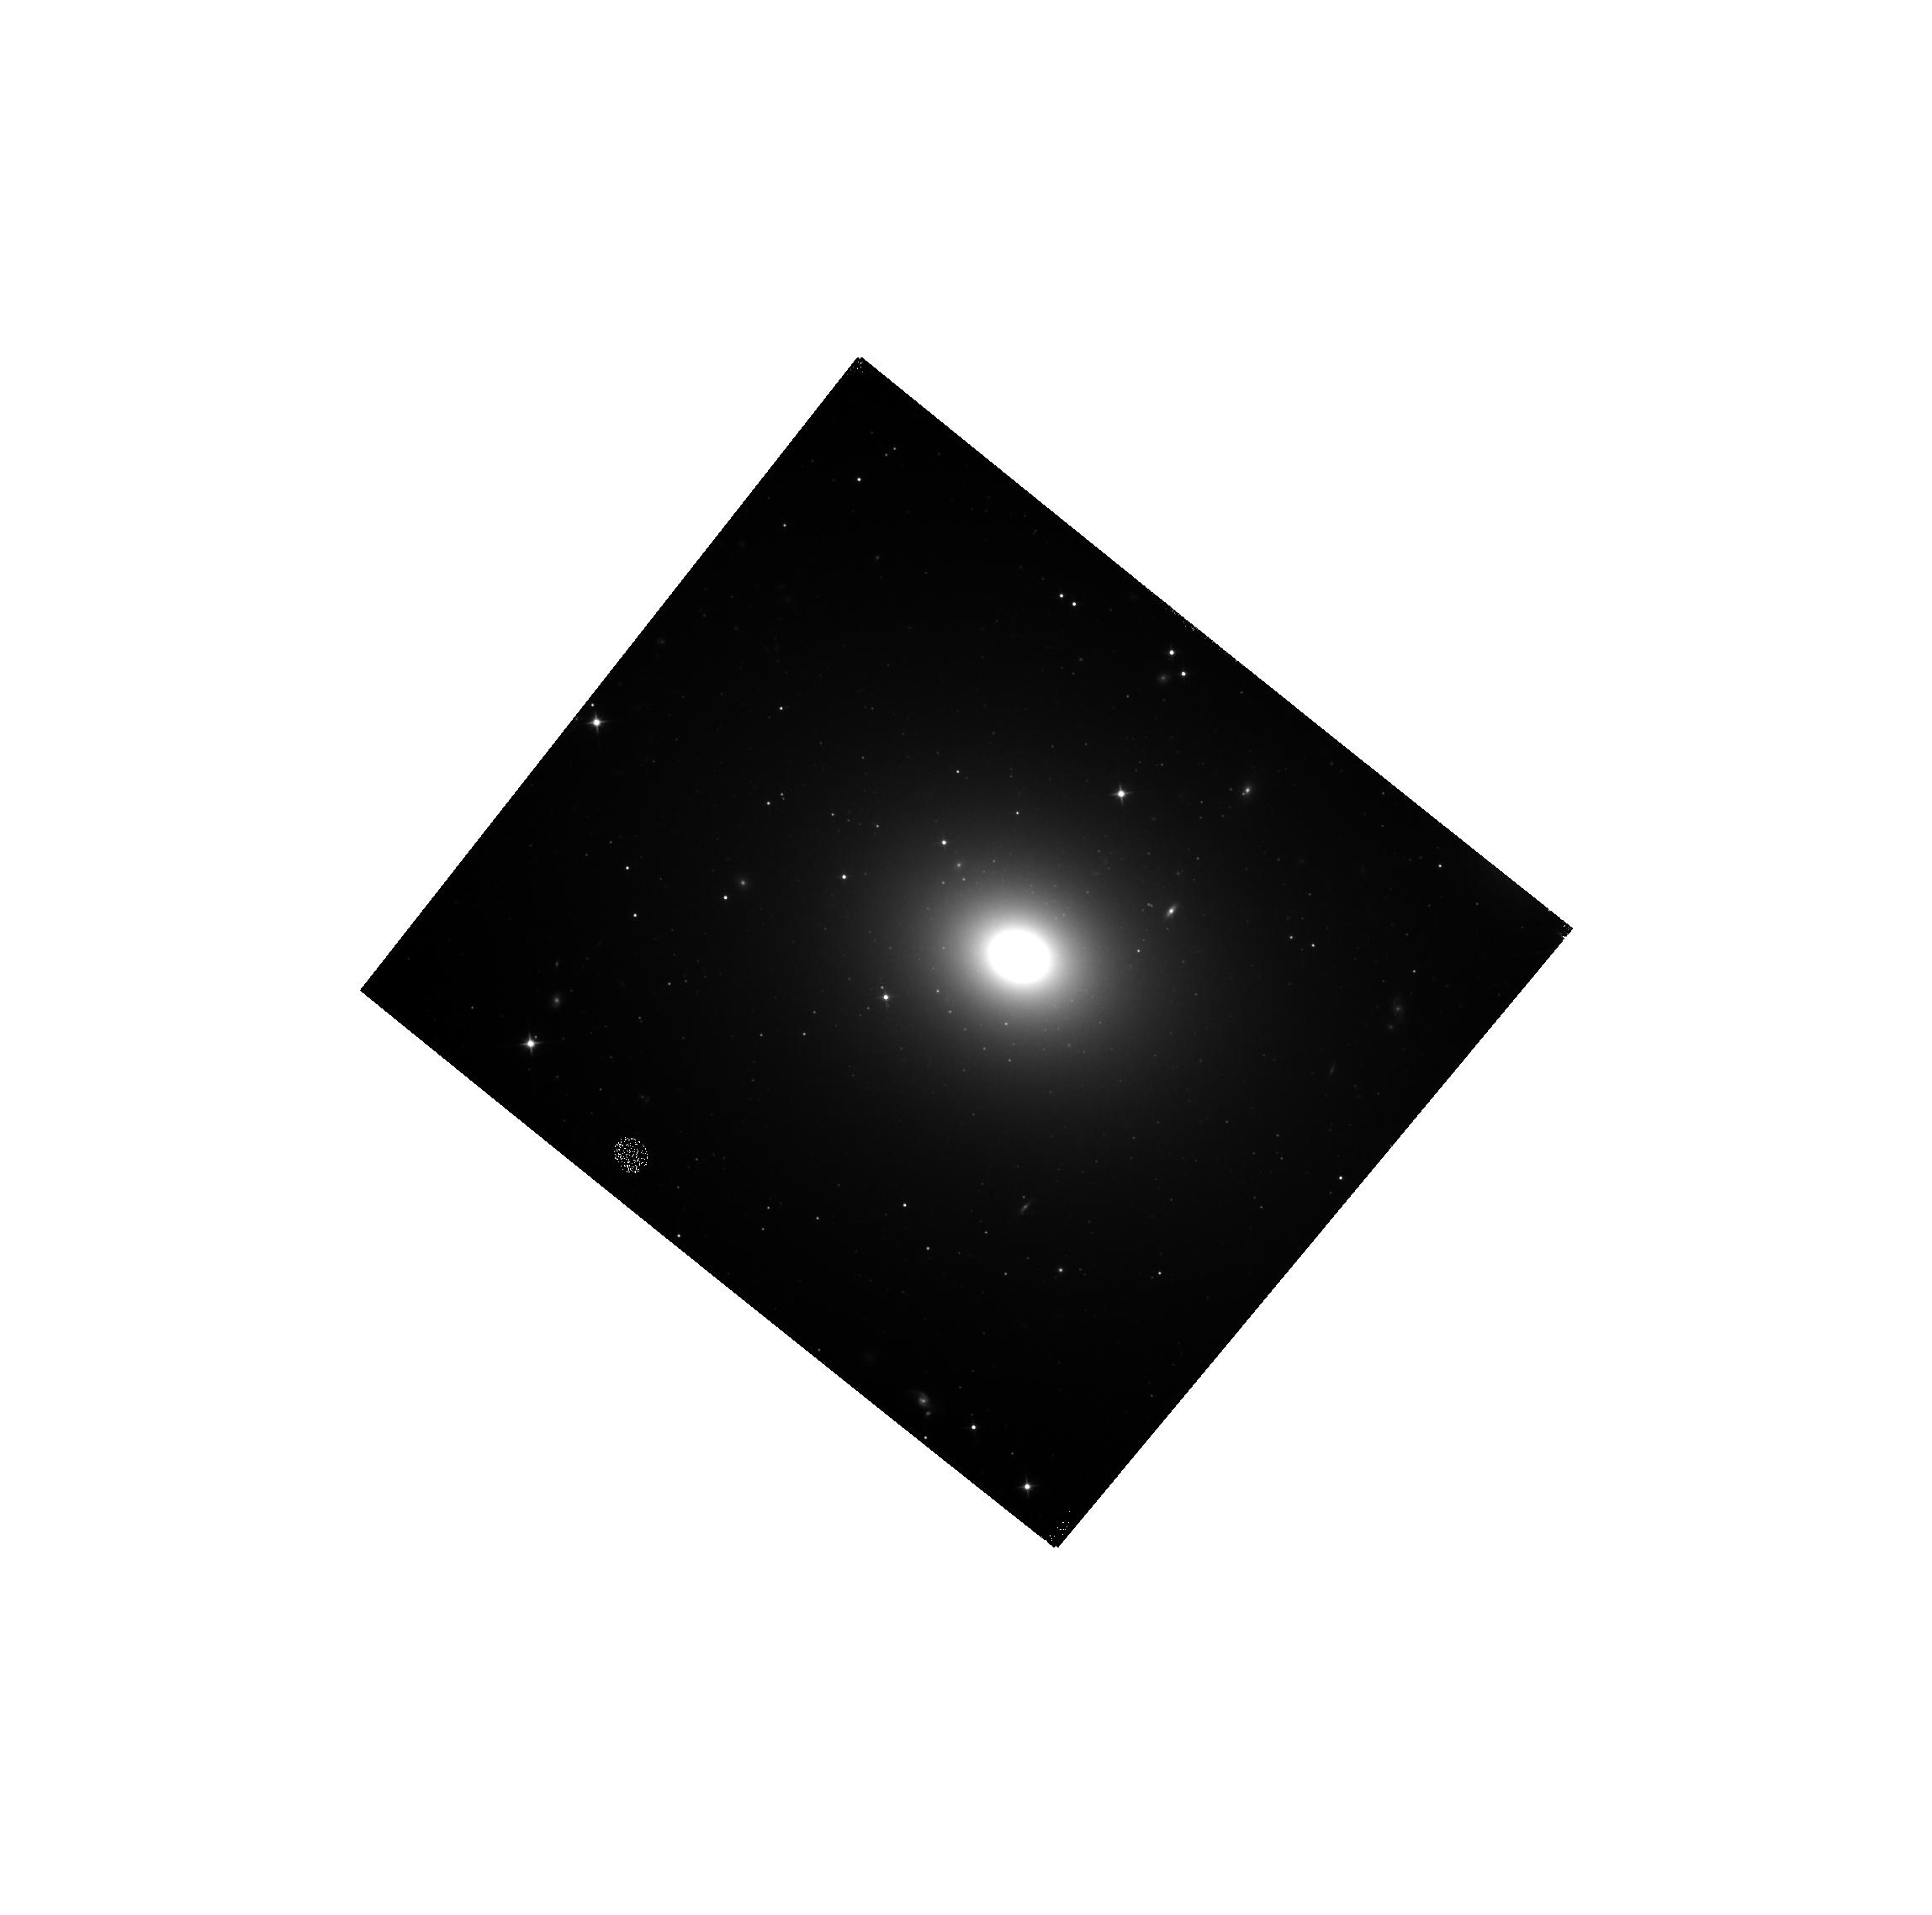
Target: NGC-3268. Instrument: WFC3/IR. Filter: F110W. Exposure: 8 min. Observation ID: hst_15226_02_wfc3_ir_f110w_idjq02

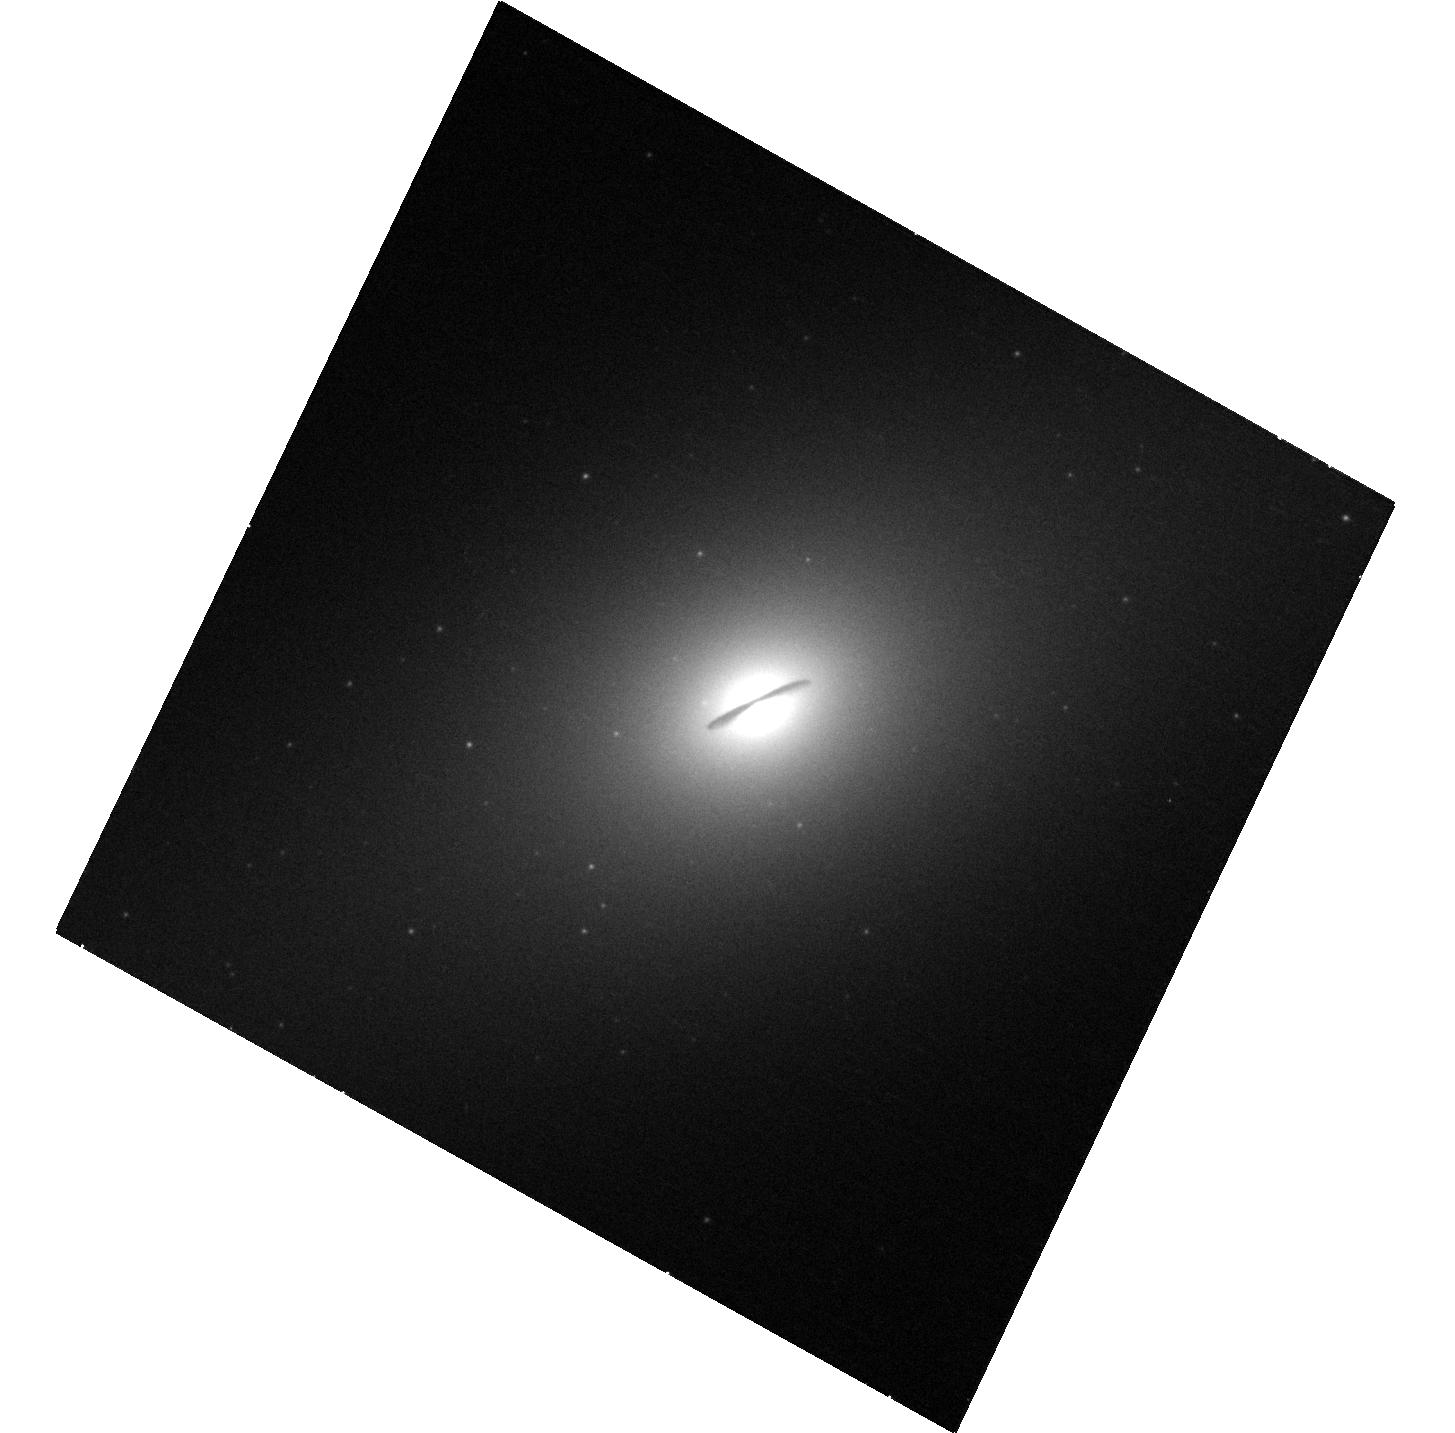
Target: NGC-1332. Instrument: WFC3/UVIS. Filter: F438W. Exposure: 8 min. Observation ID: hst_15226_01_wfc3_uvis_f438w_idjq01

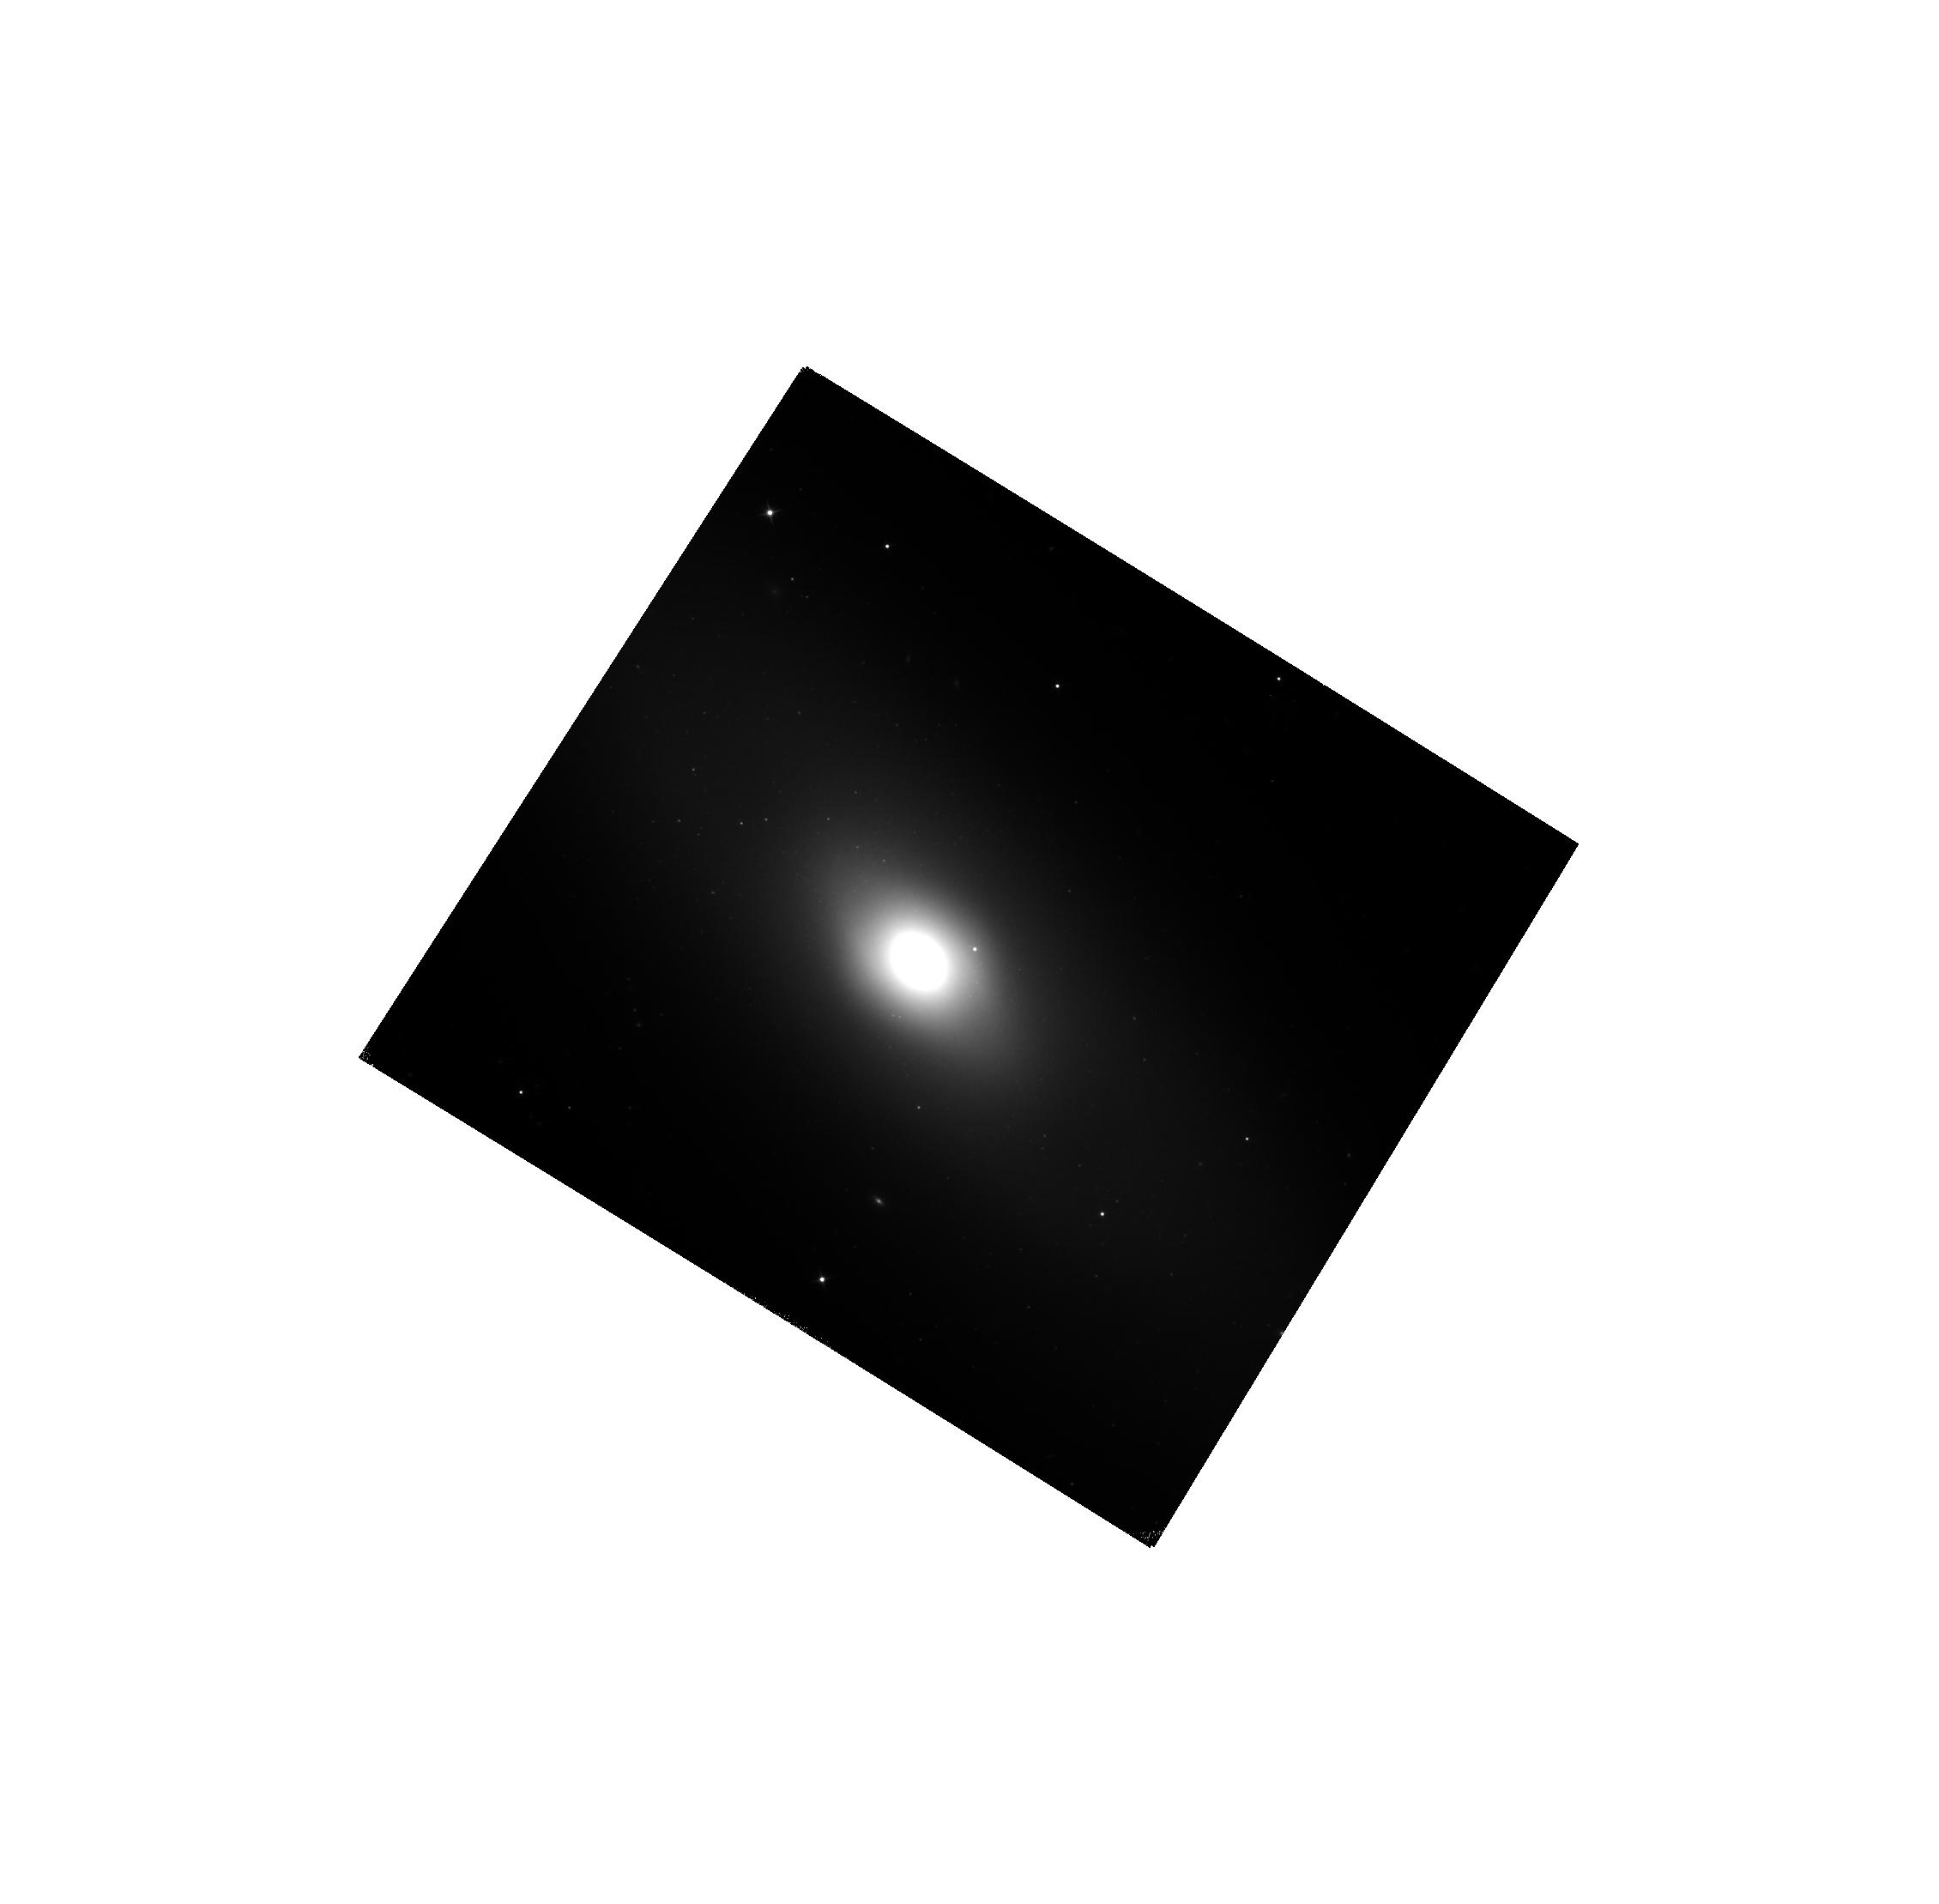
Target: NGC-5838. Instrument: WFC3/IR. Filter: F110W. Exposure: 7 min. Observation ID: hst_15226_56_wfc3_ir_f110w_idjq56

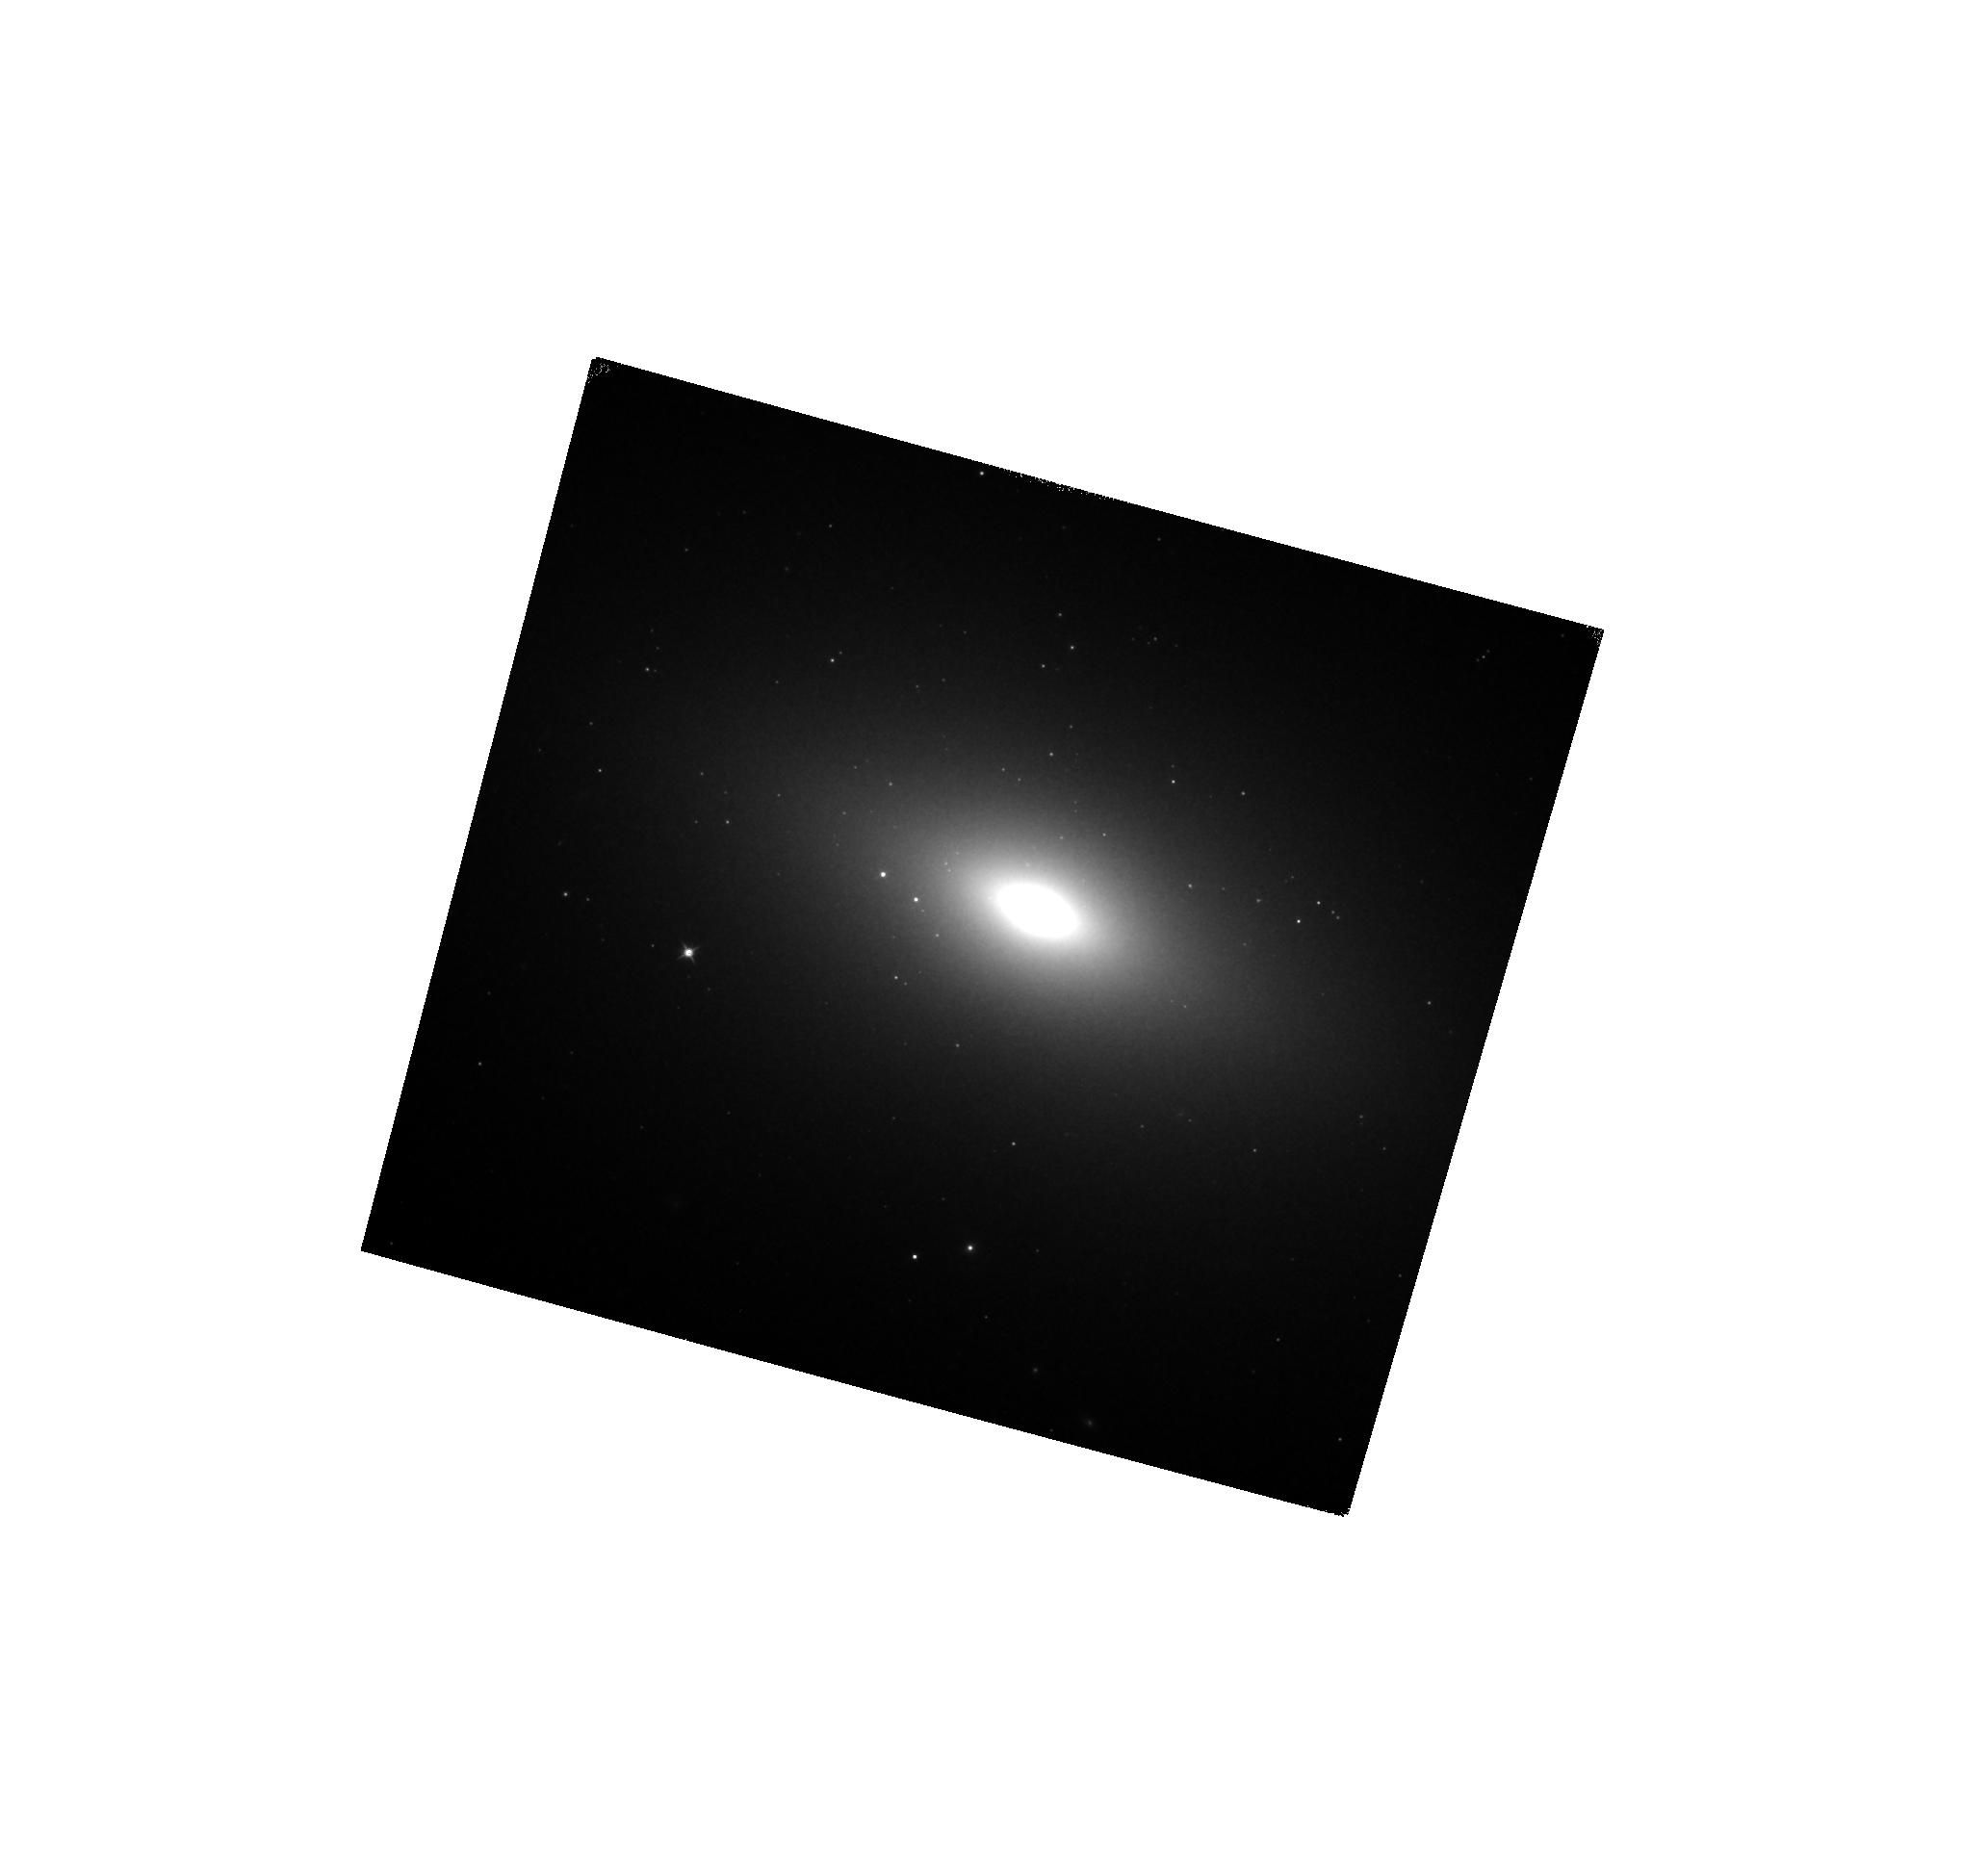
Target: NGC-4697. Instrument: WFC3/IR. Filter: F110W. Exposure: 7 min. Observation ID: hst_15226_04_wfc3_ir_f110w_idjq04

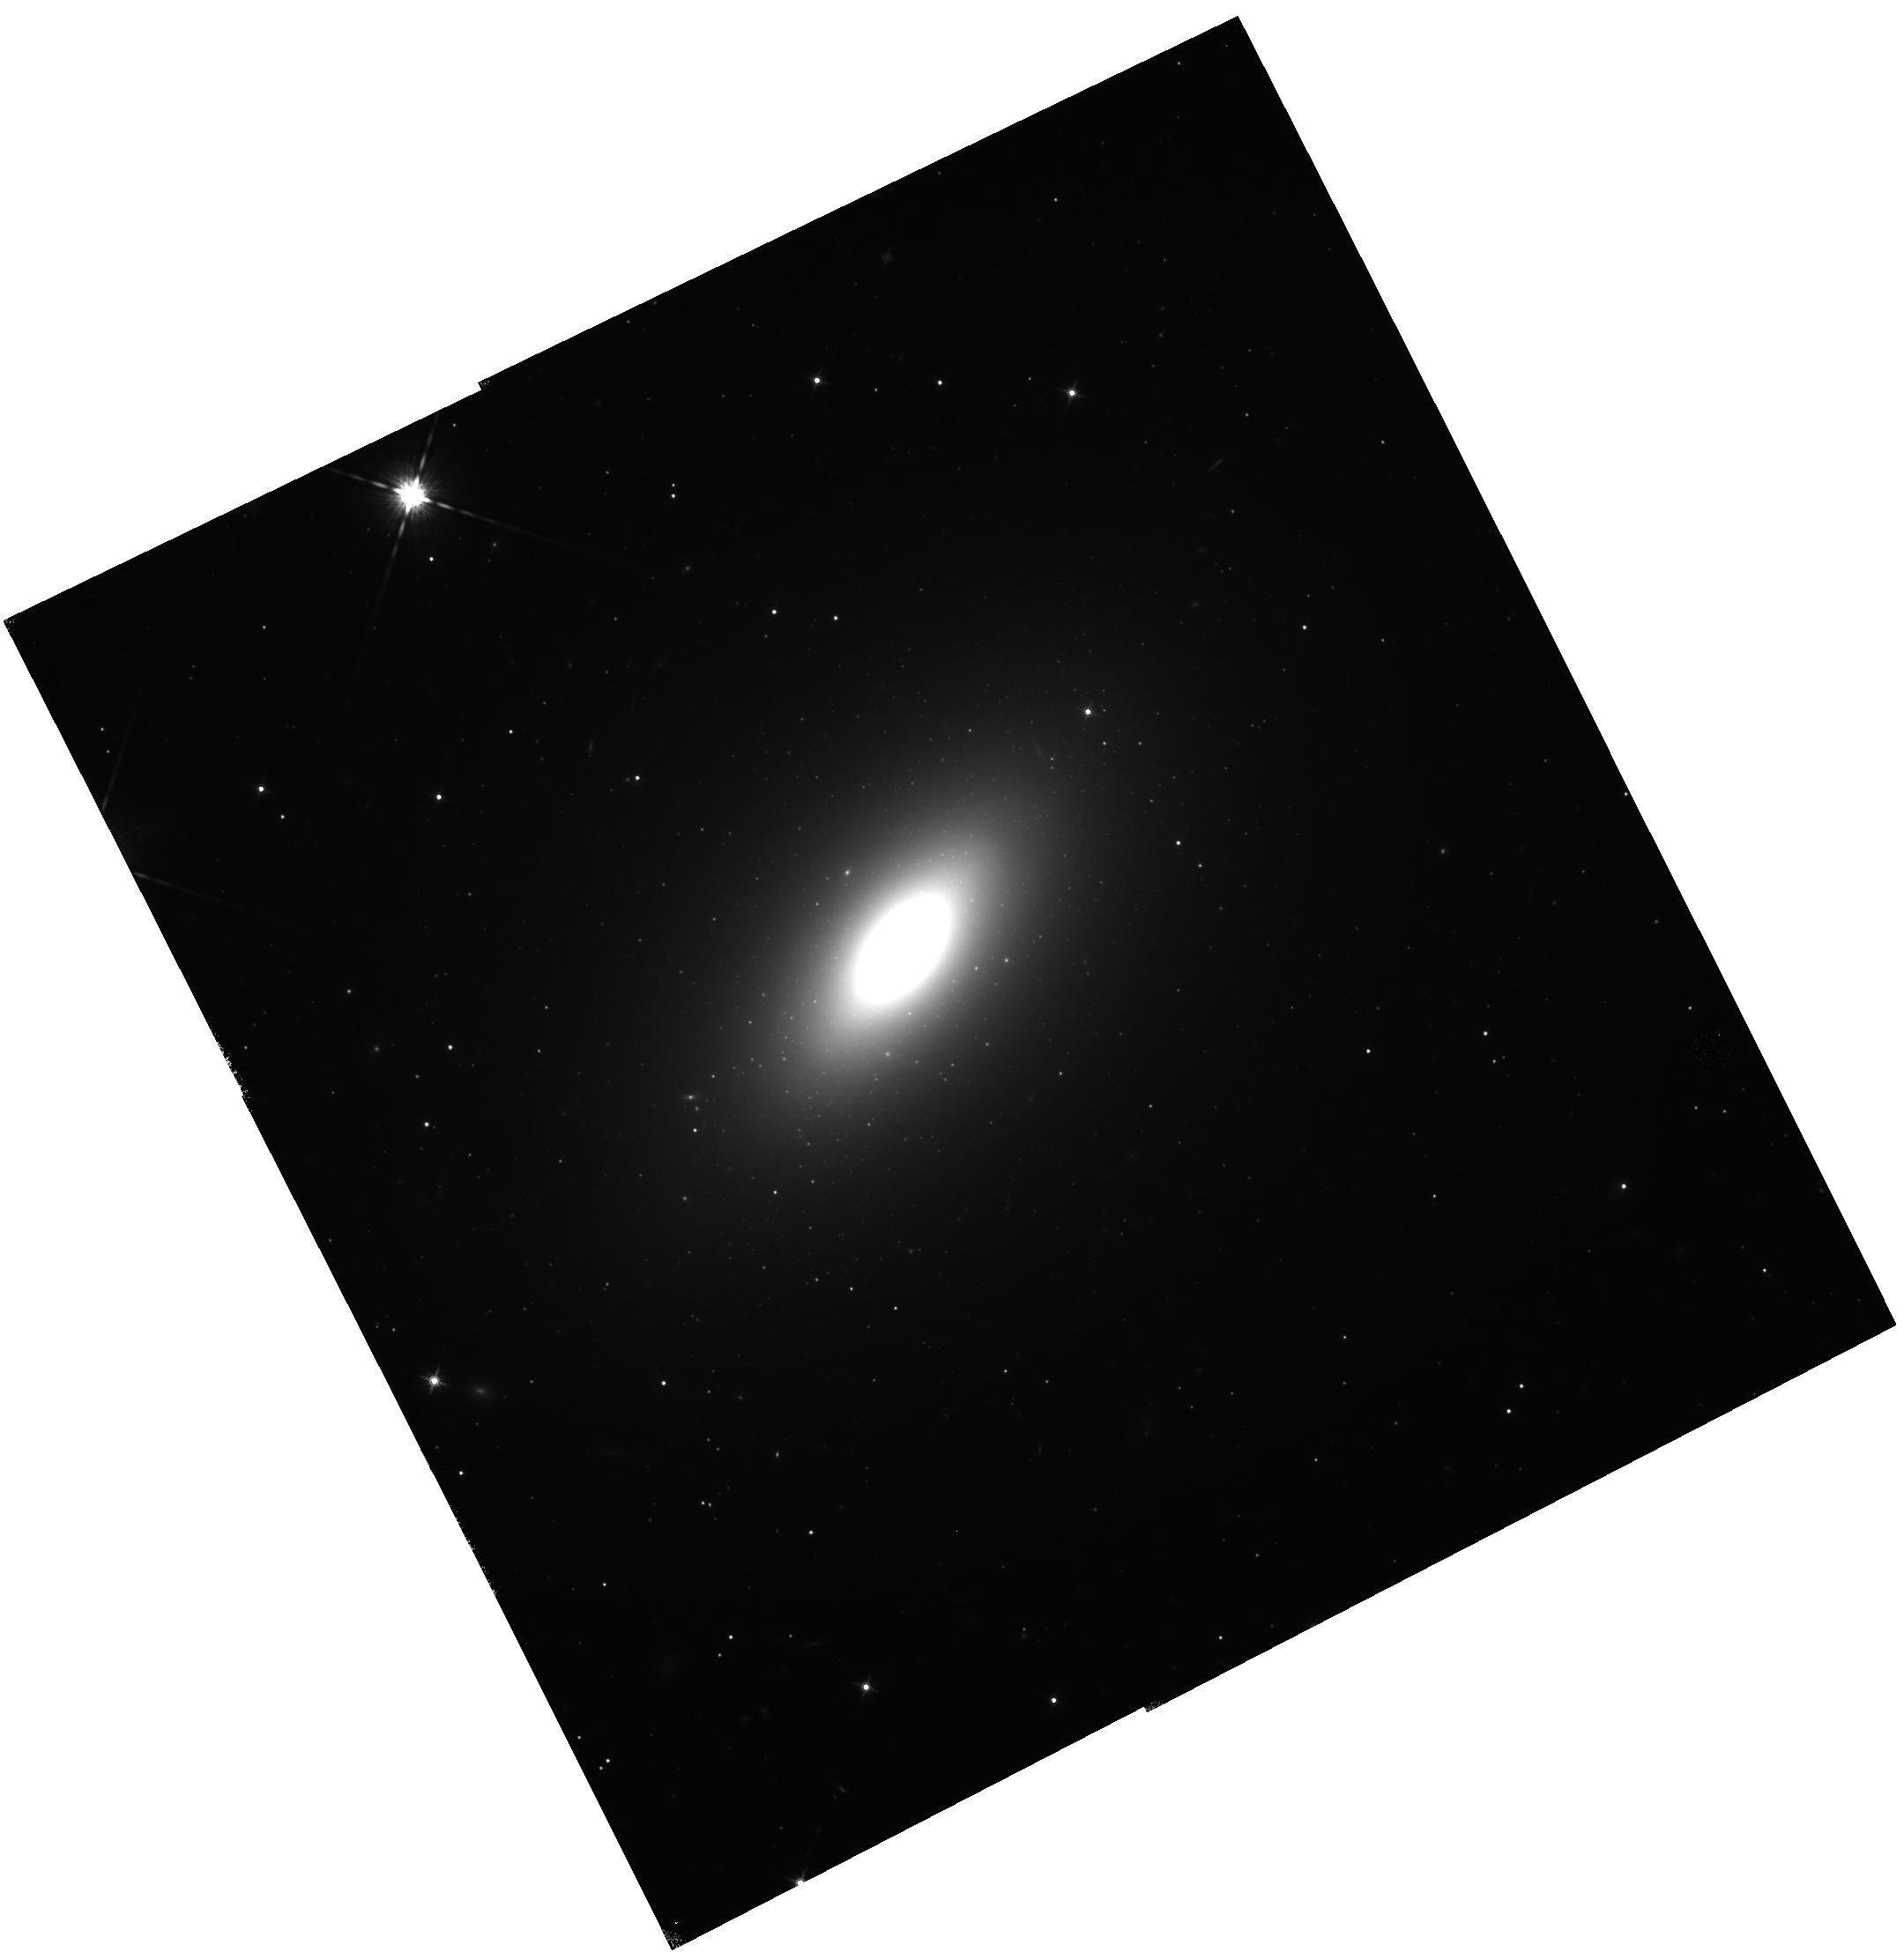
Target: NGC-6861. Instrument: WFC3/IR. Filter: F160W. Exposure: 17 min. Observation ID: hst_15226_07_wfc3_ir_f160w_idjq07

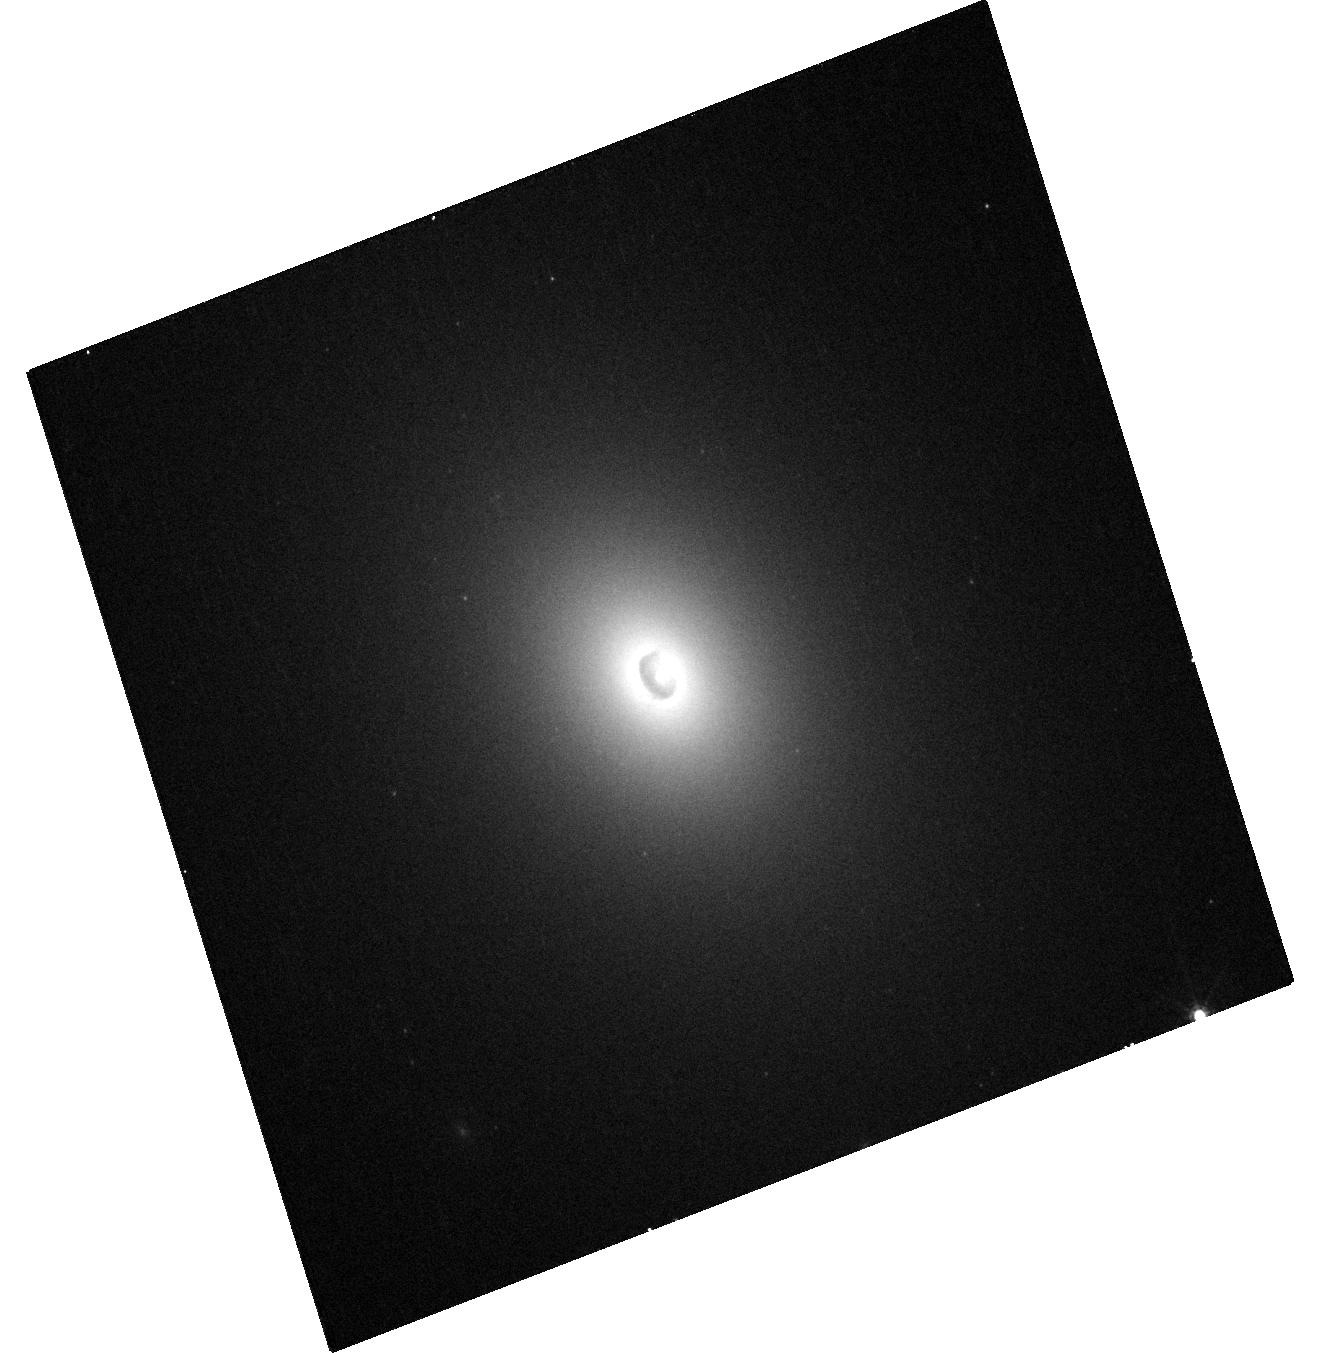
Target: NGC-3557. Instrument: WFC3/UVIS. Filter: F438W. Exposure: 9 min. Observation ID: hst_15226_03_wfc3_uvis_f438w_idjq03

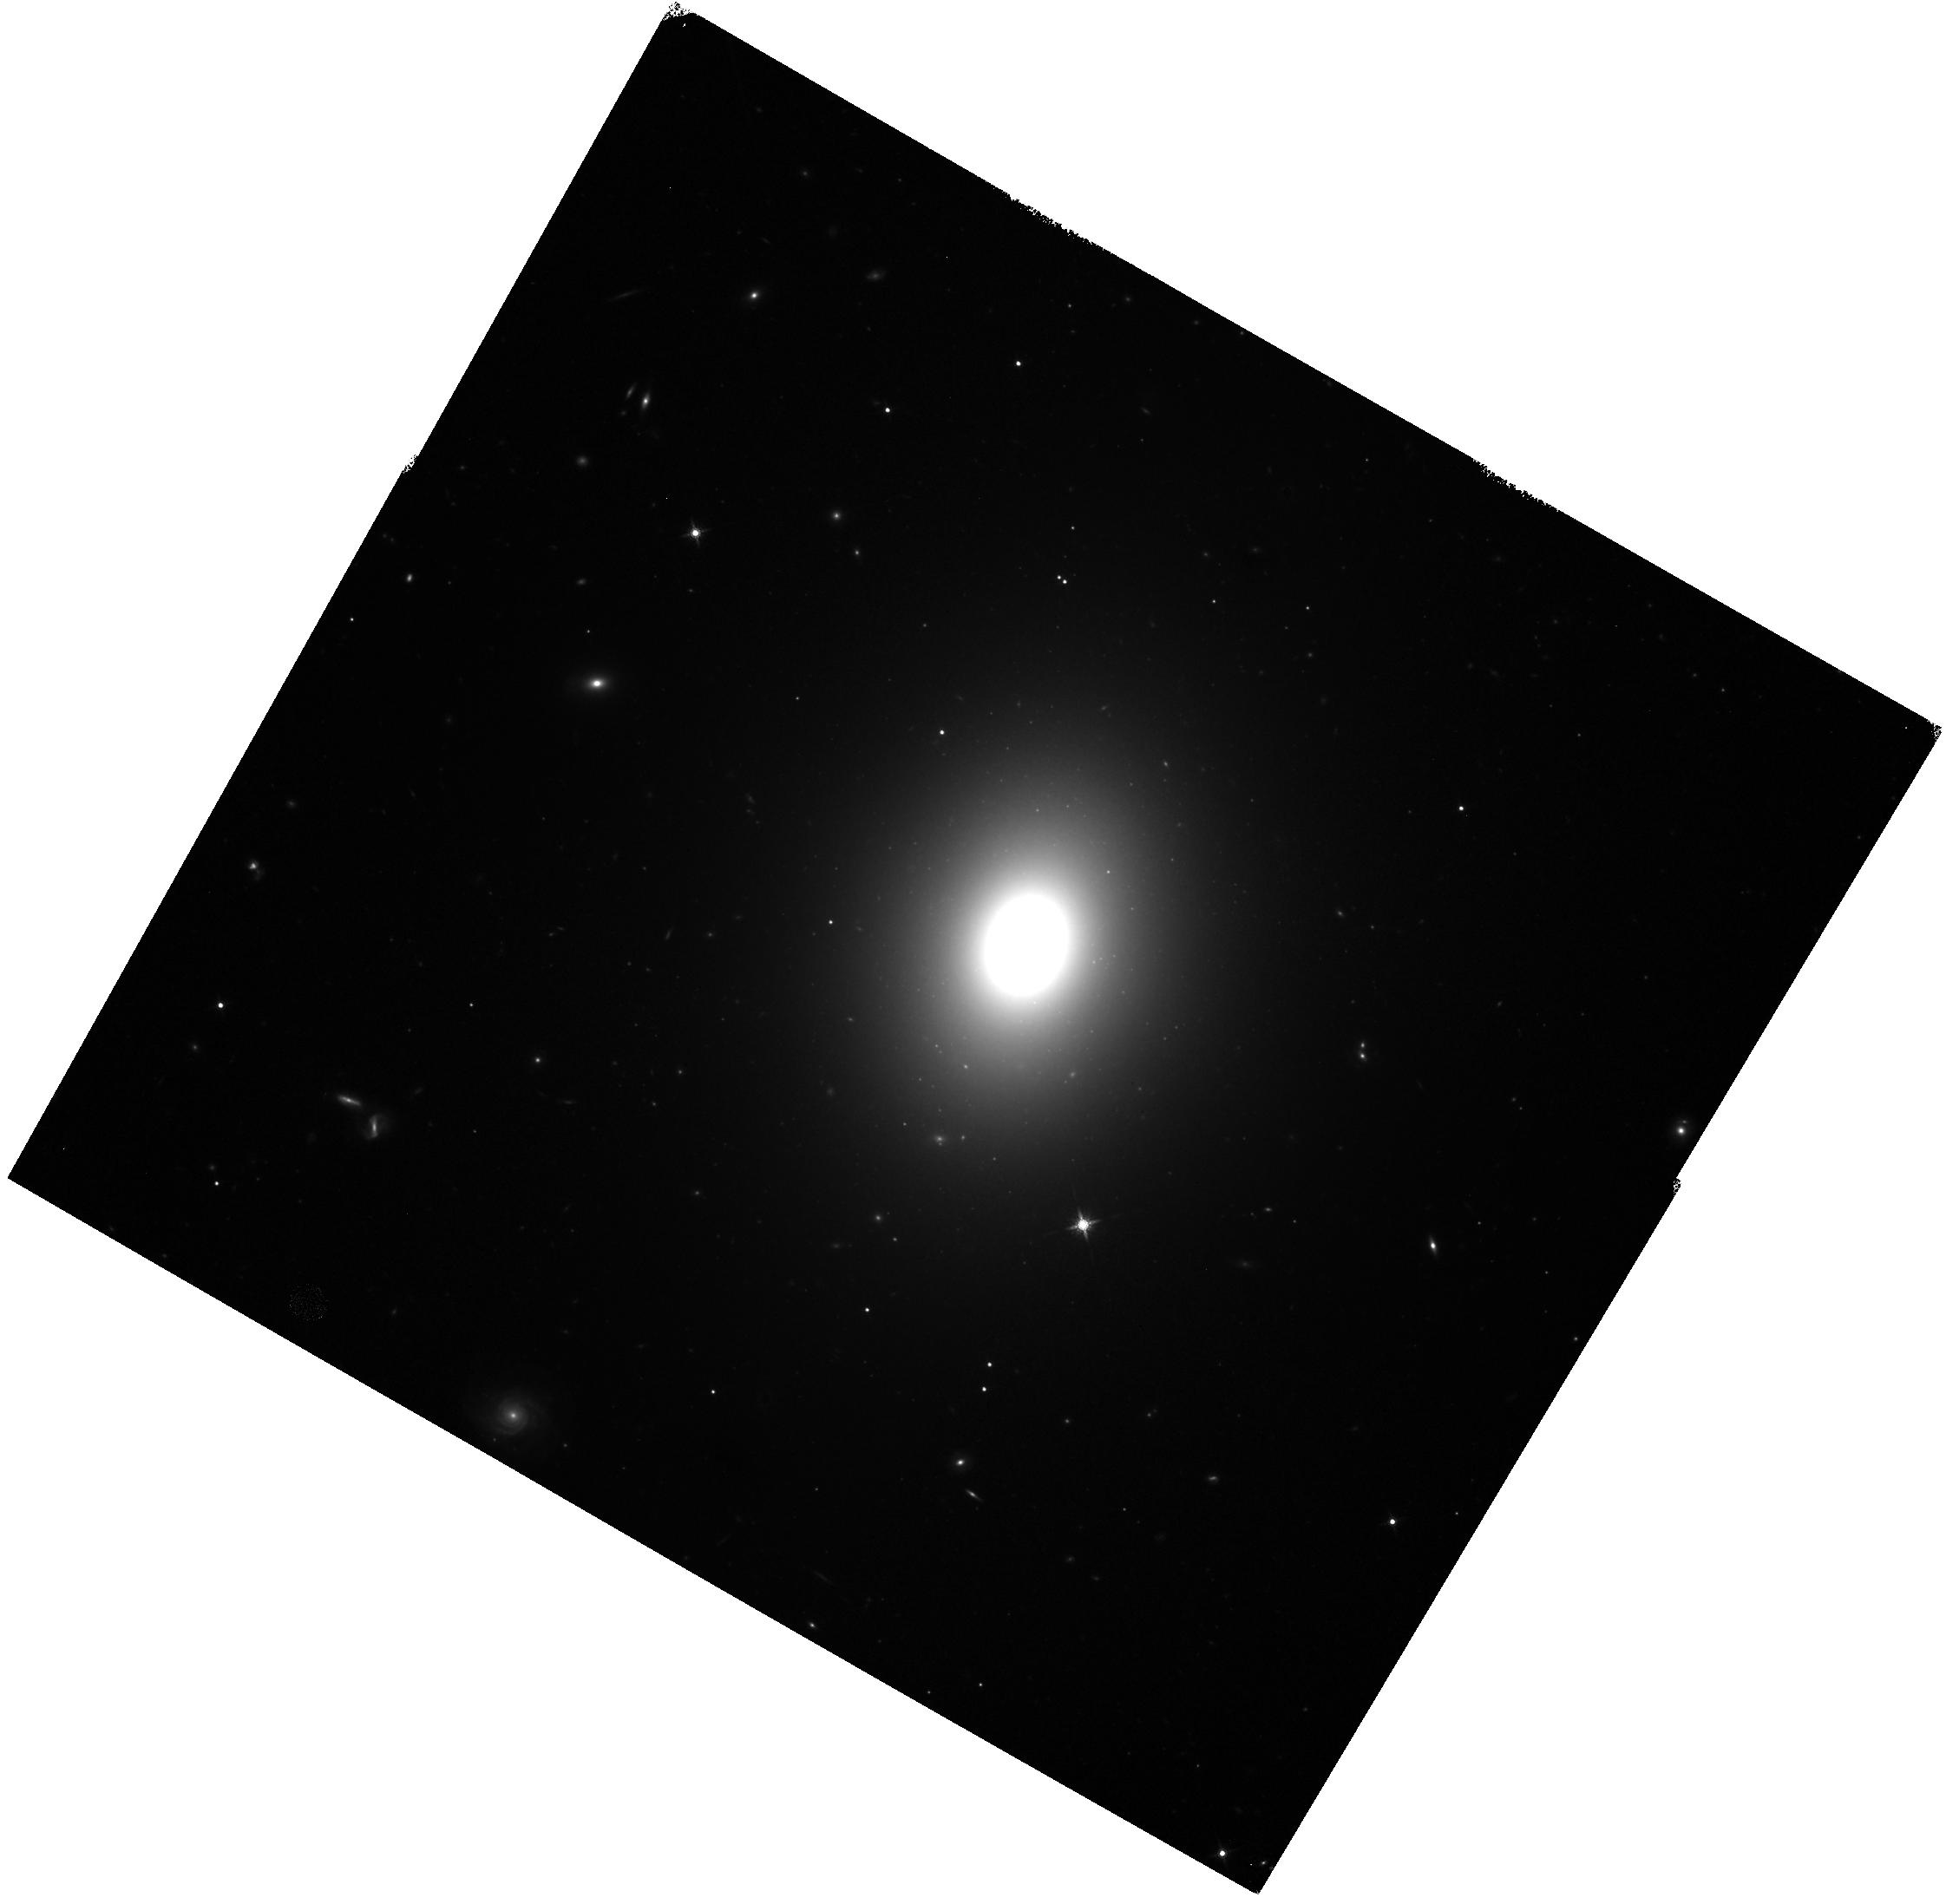
Target: NGC-4786. Instrument: WFC3/IR. Filter: F160W. Exposure: 17 min. Observation ID: hst_15226_05_wfc3_ir_f160w_idjq05

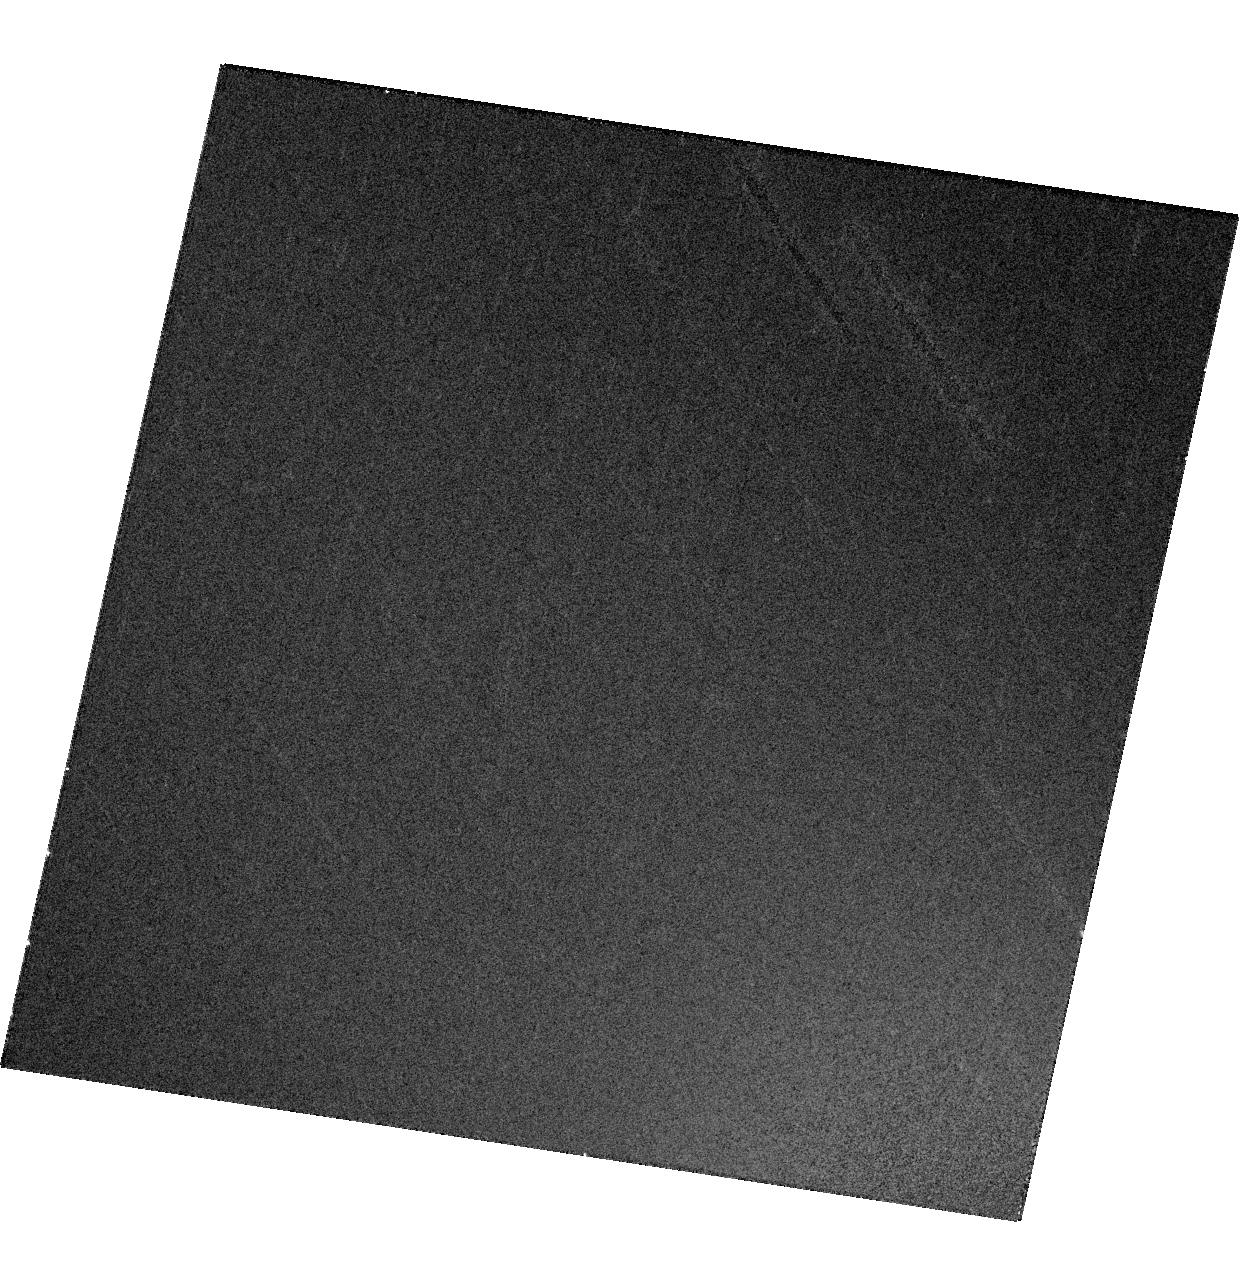
Target: NGC-5838. Instrument: WFC3/UVIS. Filter: F555W. Exposure: 8 min. Observation ID: hst_15226_06_wfc3_uvis_f555w_idjq06

Stellar Luminosity Profiles for Precision Measurements of Black Hole Mass in Early-Type Galaxies (PI: Boizelle, Benjamin)

We have obtained ALMA CO(2-1) data for a sample of nearby early-type galaxies, of which nine are detected in CO at high S/N and show rotation-dominated kinematics. We are in the process of modeling the kinematics of these molecular gas disks to derive accurate measurements of the black hole masses in these galaxies. Near-IR imaging is essential in order to measure the stellar luminosity profiles for these galaxies with dusty circumnuclear disks, and WFC3/IR imaging data is available or pending for only two of our CO disk galaxies. We propose to obtain WFC3/IR and UVIS data for the remaining seven galaxies. Gas mass measurements suggest that the dust extinction may reach ~1 mag in the H-band, and we are developing a modeling method to recover pixel-by-pixel extinction maps for these dust disks and produce dust-corrected stellar luminosity profiles using imaging in filters from the B to H bands. Using the dust-corrected stellar luminosity profiles together with the ALMA kinematic data, we will be able to determine black hole masses with precisions reaching ~10%. We request a single orbit for each of the seven galaxies.